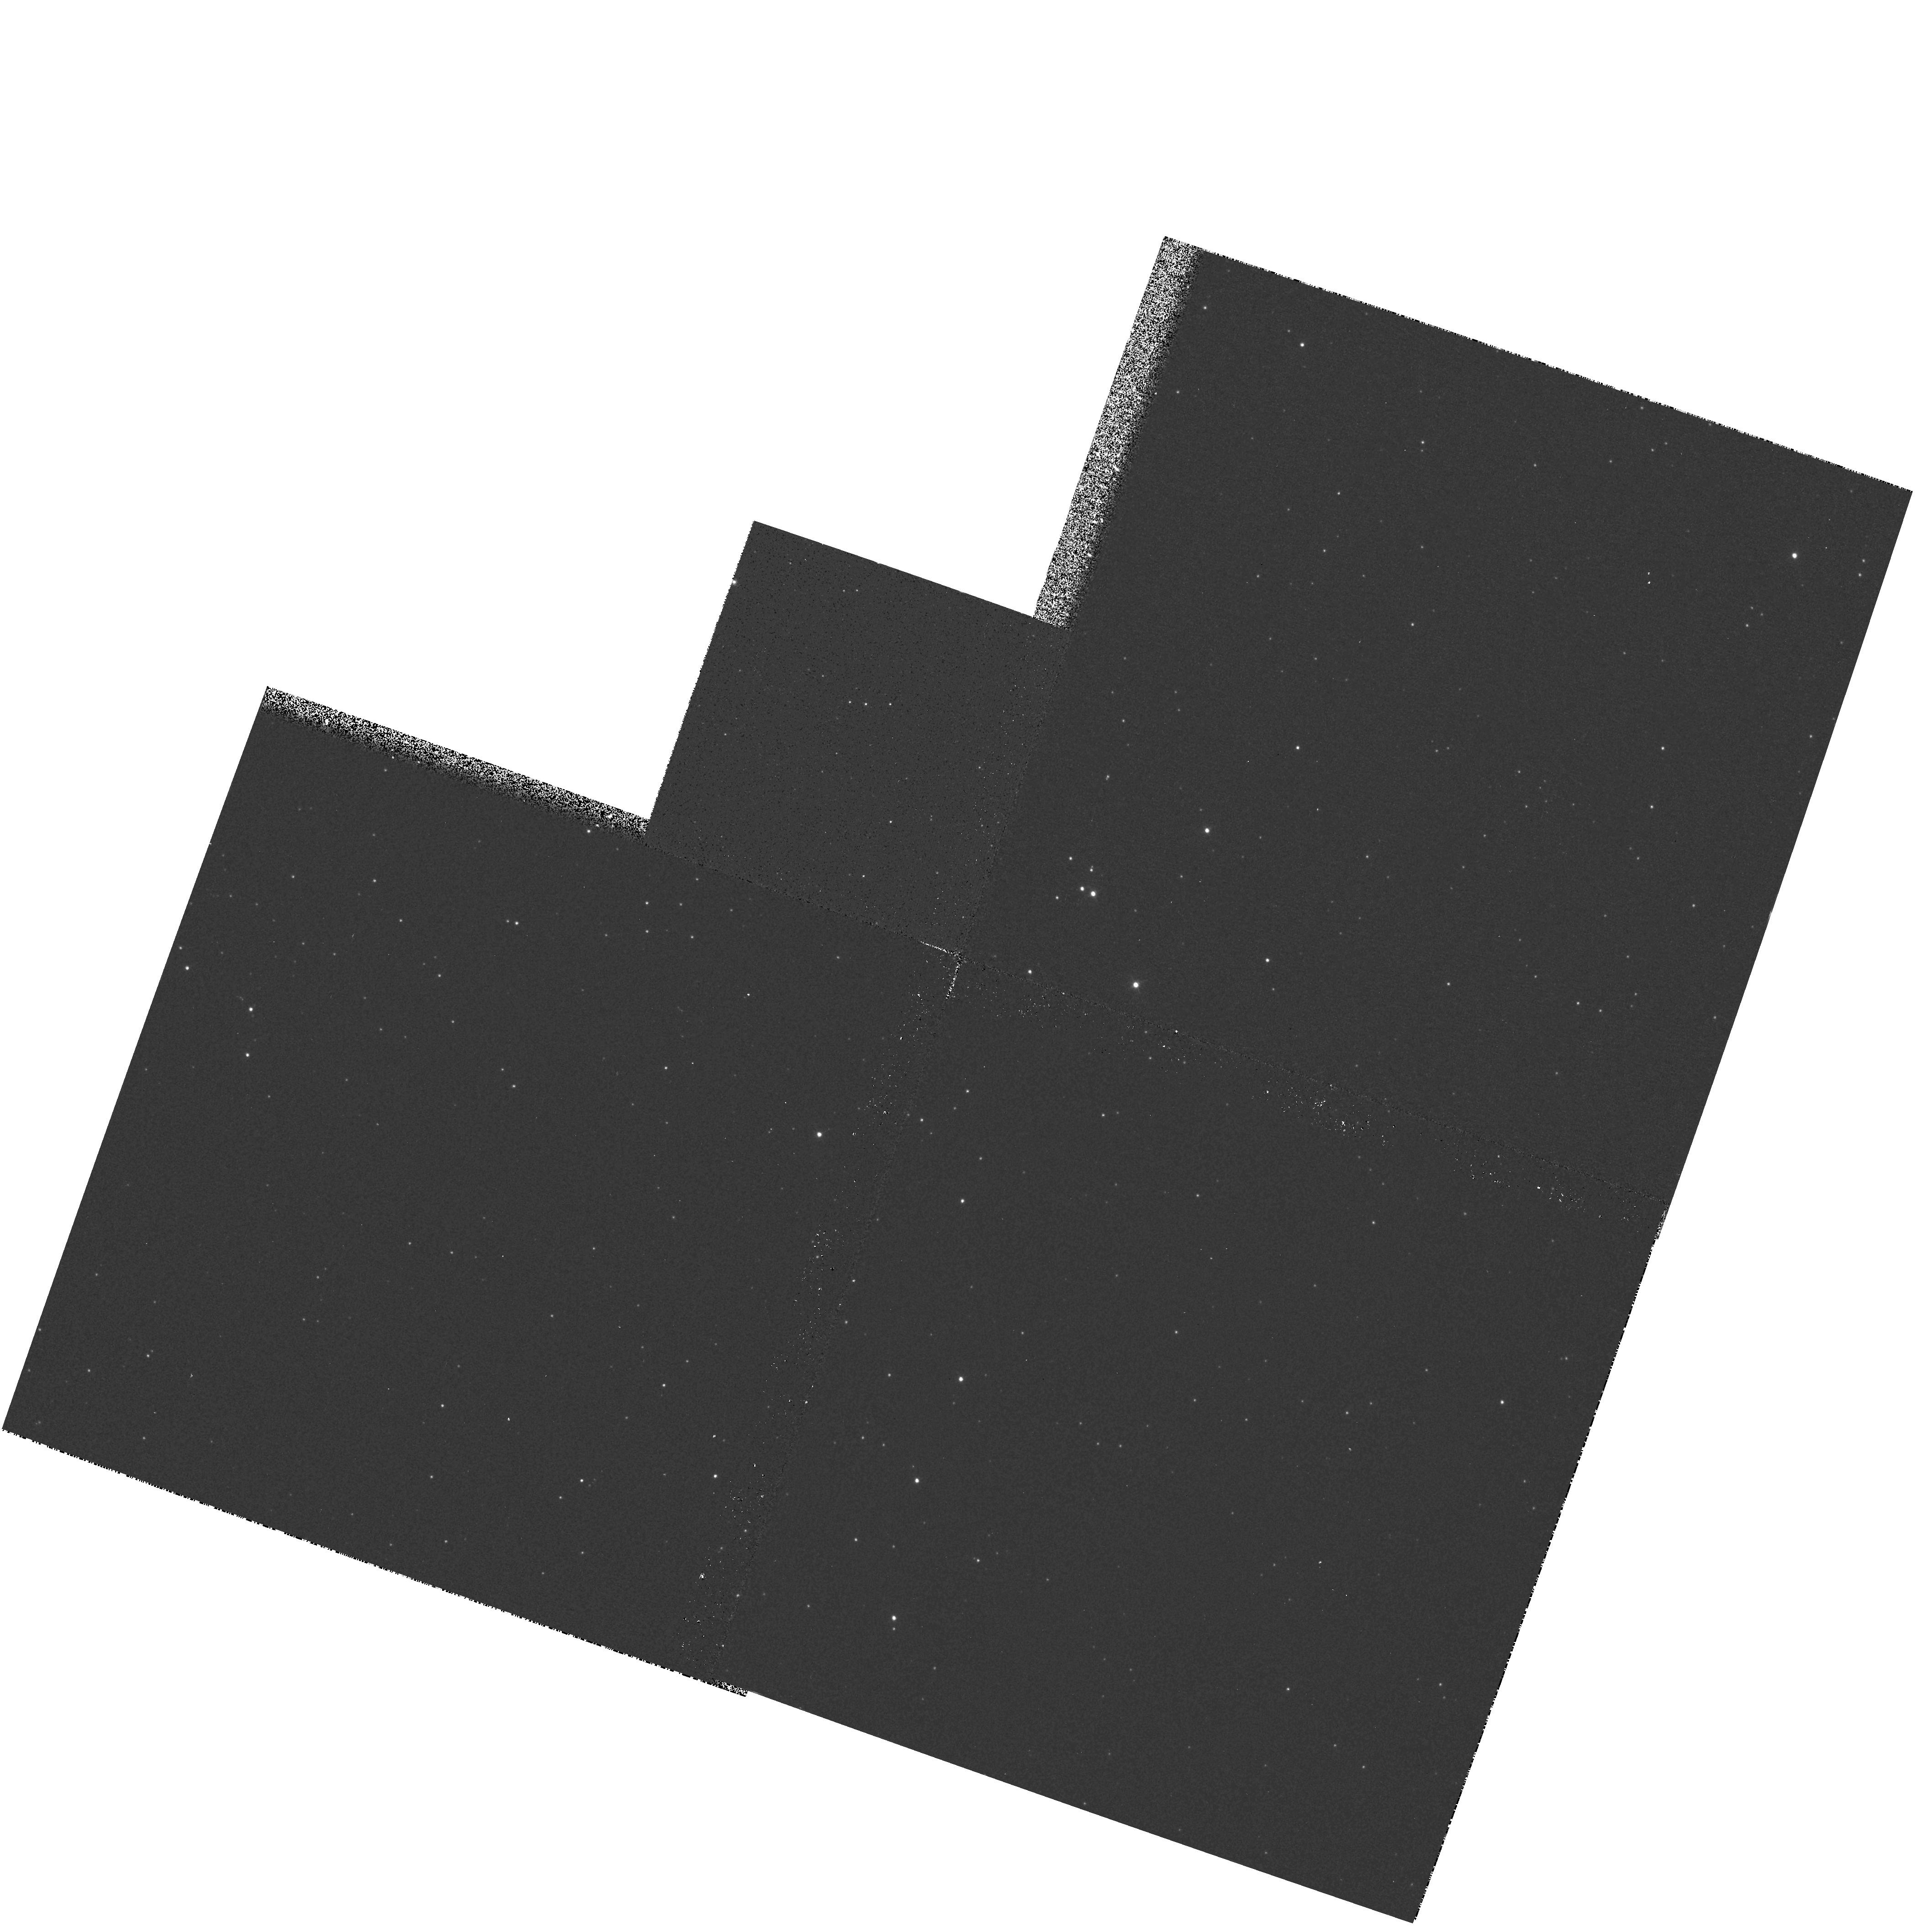
Target: NGC5139
Instrument: WFPC2/PC
Filter: F439W
Exposure: 1 min
Observation ID: hst_5632_01_wfpc2_pc_f439w_u2d101

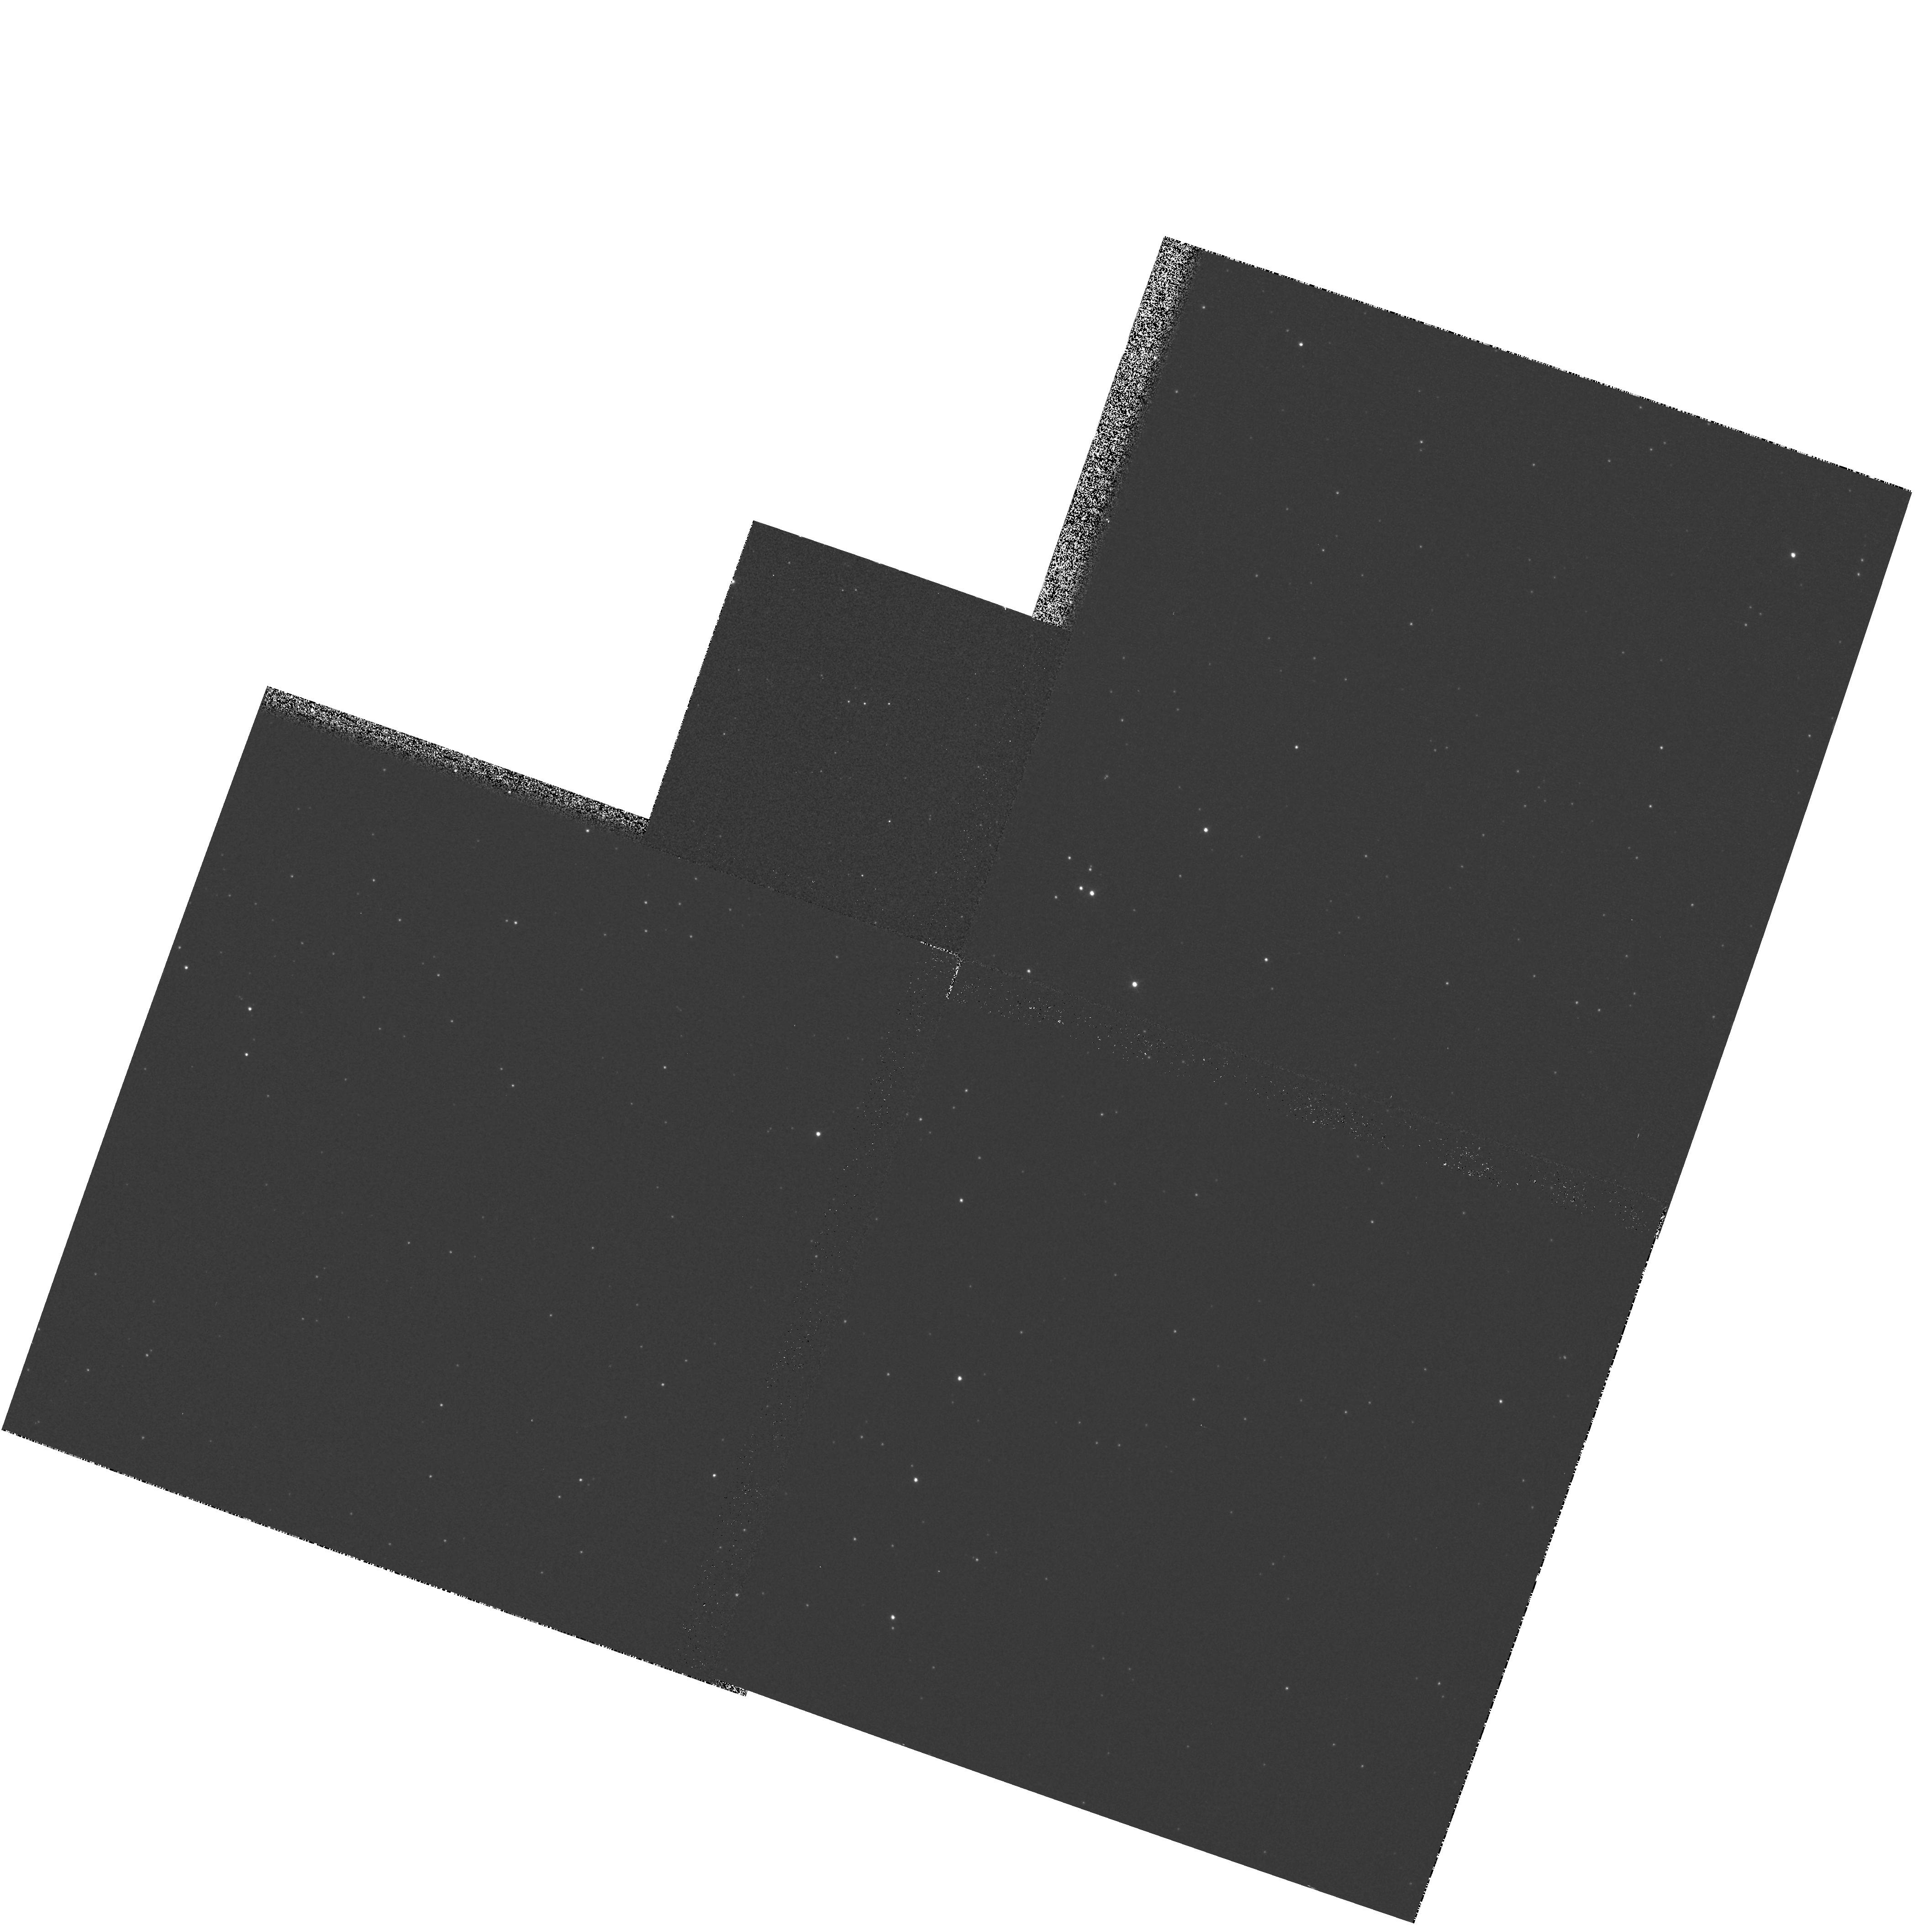
Target: NGC5139
Instrument: WFPC2/PC
Filter: F439W
Exposure: 1 min
Observation ID: hst_5632_02_wfpc2_pc_f439w_u2d102

WF/PC2 CYCLE 4: PREFLASH TEST (PI: Clampin, Mark)

Analysis of Omega Cen calibration fields has revealed what appears to be a variation of ~10% across each CCD in the direction of the columns (parallel register). On the basis of analysis done by the WFPC2 Science Team and STScI we have established the following facts: 1) A variation of ~10% is seen in Omega Cen images across each chip in the direction of the columns (parallel register). 2) This effect is not removed by flat fielding, nor, does it appear to be intrinsic to the flat fields themselves. 3) It is also seen in analysis of cosmic ray events in long dark frames. 4) Pre-assembly engineering data does not appear to show the effect (John Trauger).